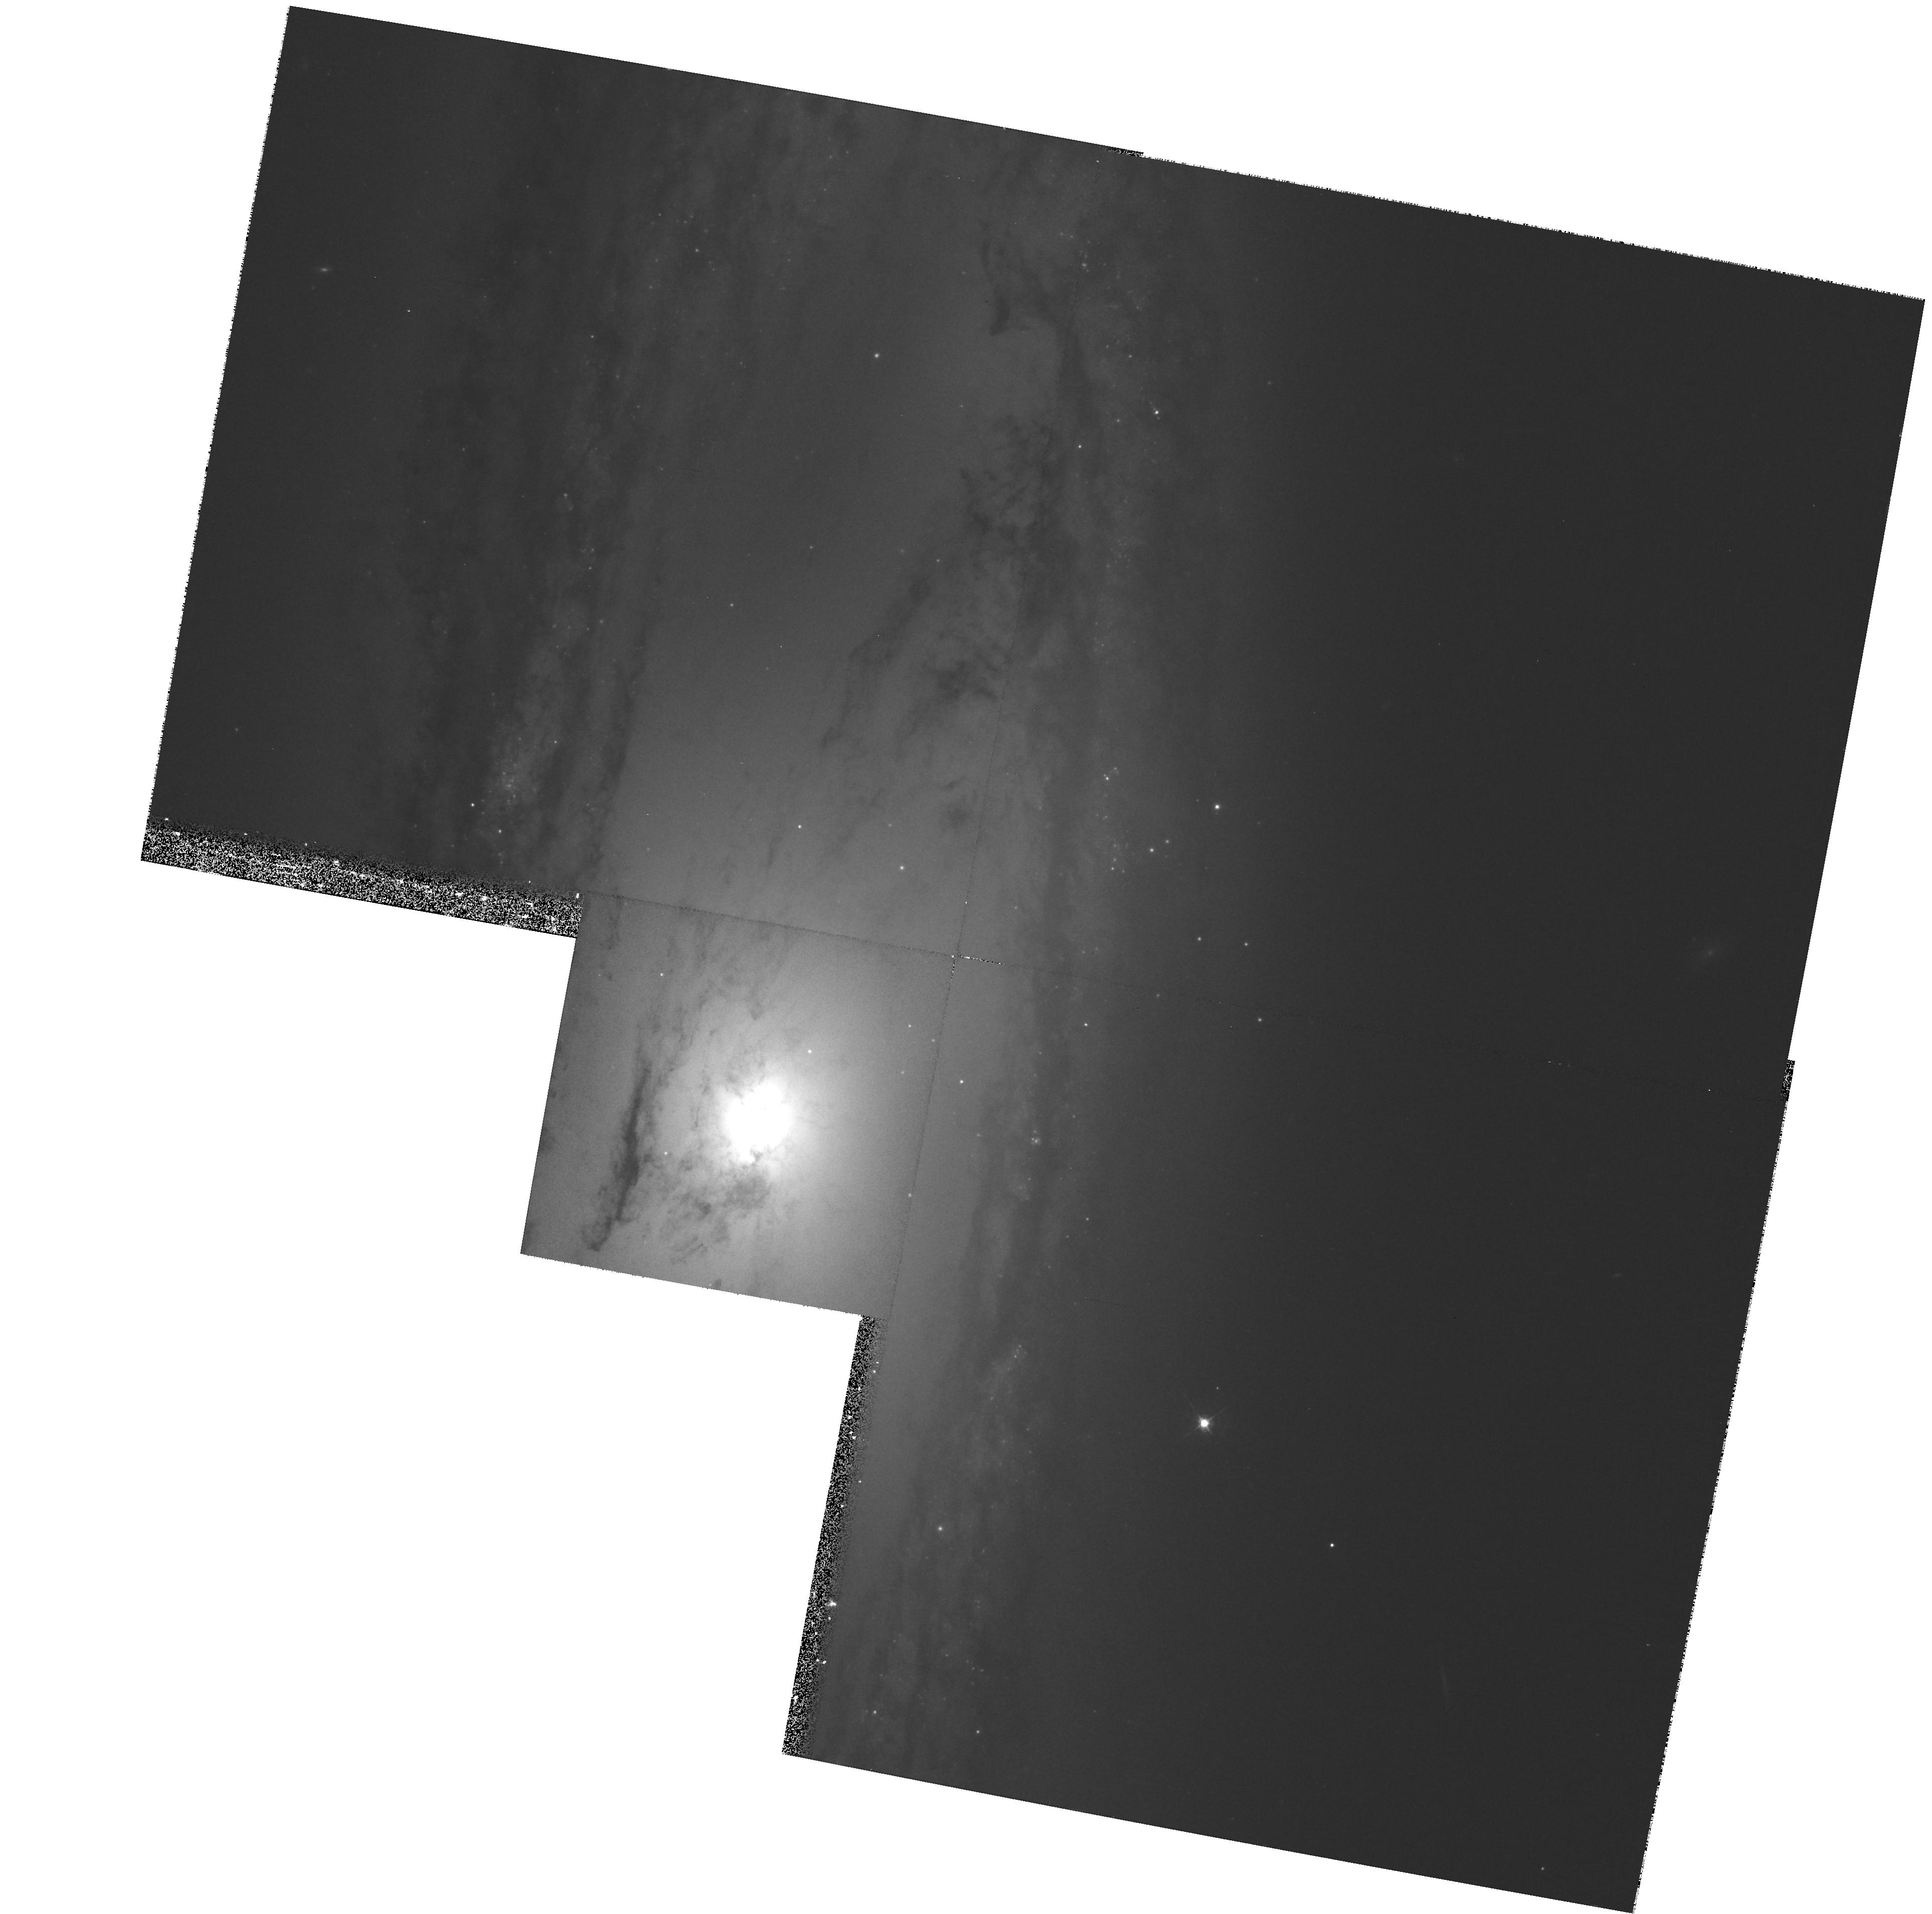
Target: NGC3623
Instrument: WFPC2/PC
Filter: F547M
Exposure: 27 min
Observation ID: hst_8591_35_wfpc2_pc_f547m_u67135

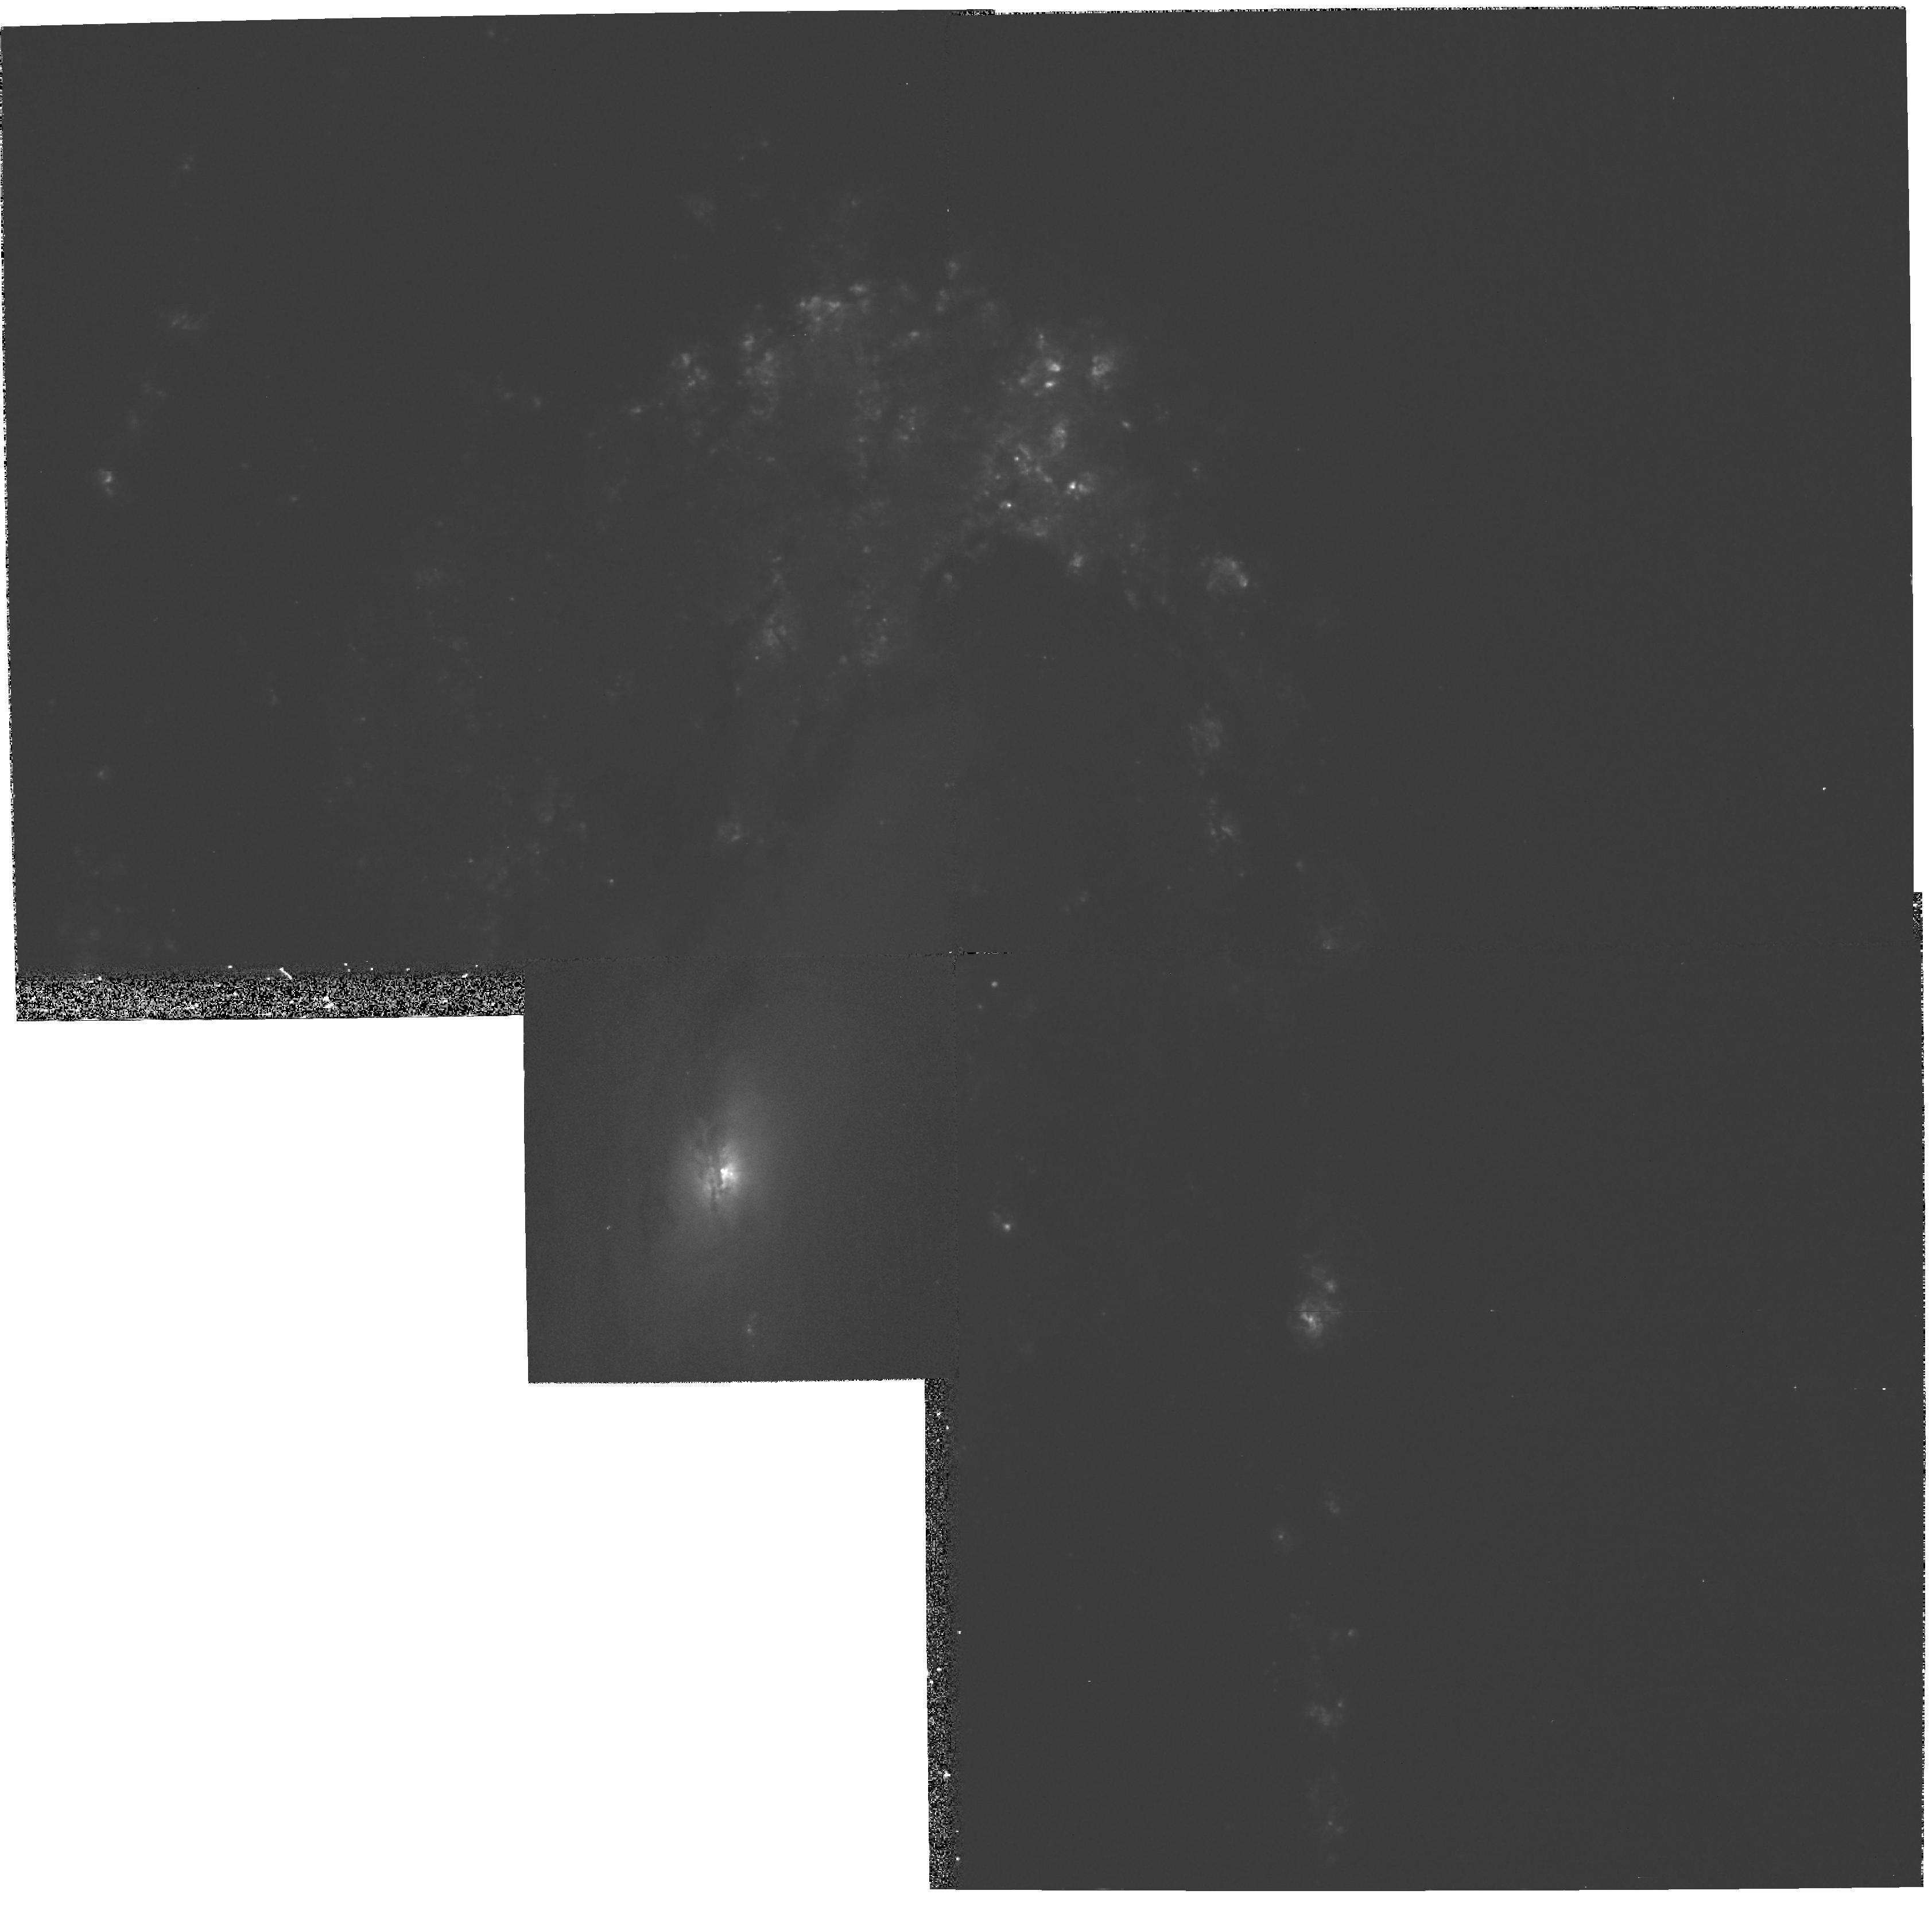
Target: NGC3627
Instrument: WFPC2/PC
Filter: F658N
Exposure: 27 min
Observation ID: hst_8591_31_wfpc2_pc_f658n_u67131

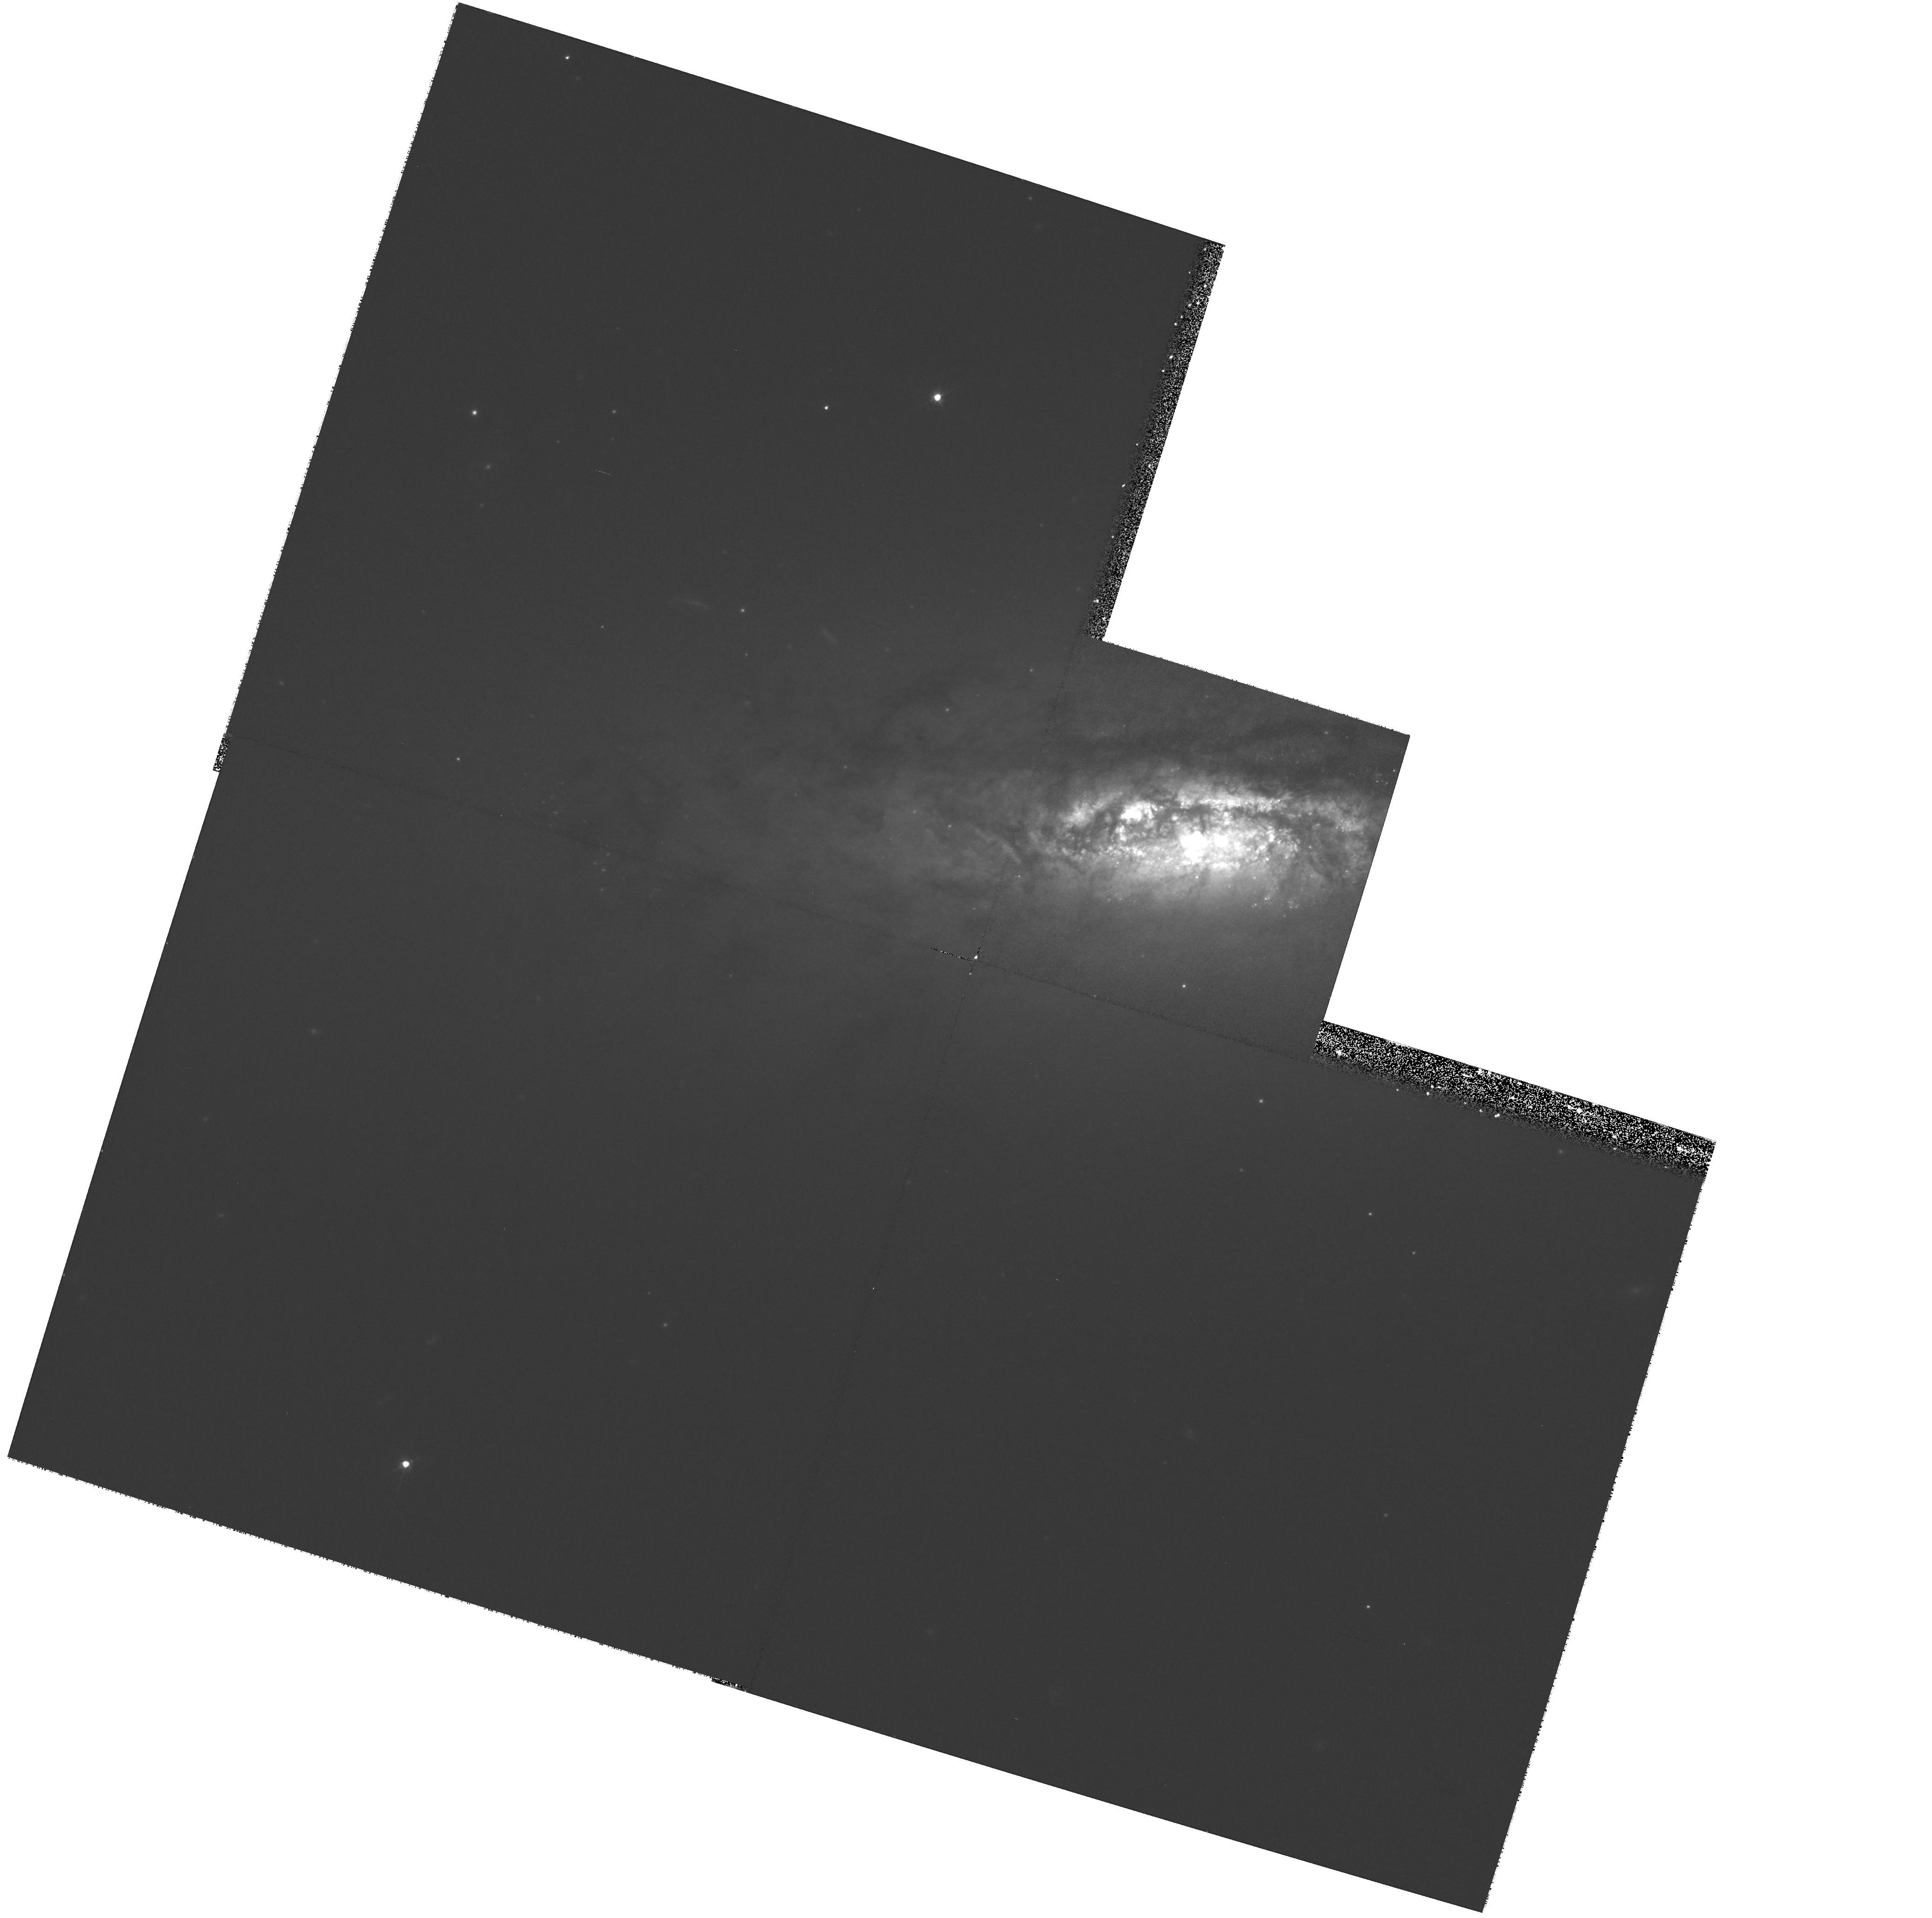
Target: NGC3593
Instrument: WFPC2/PC
Filter: F547M
Exposure: 53 min
Observation ID: hst_8591_29_wfpc2_pc_f547m_u67129

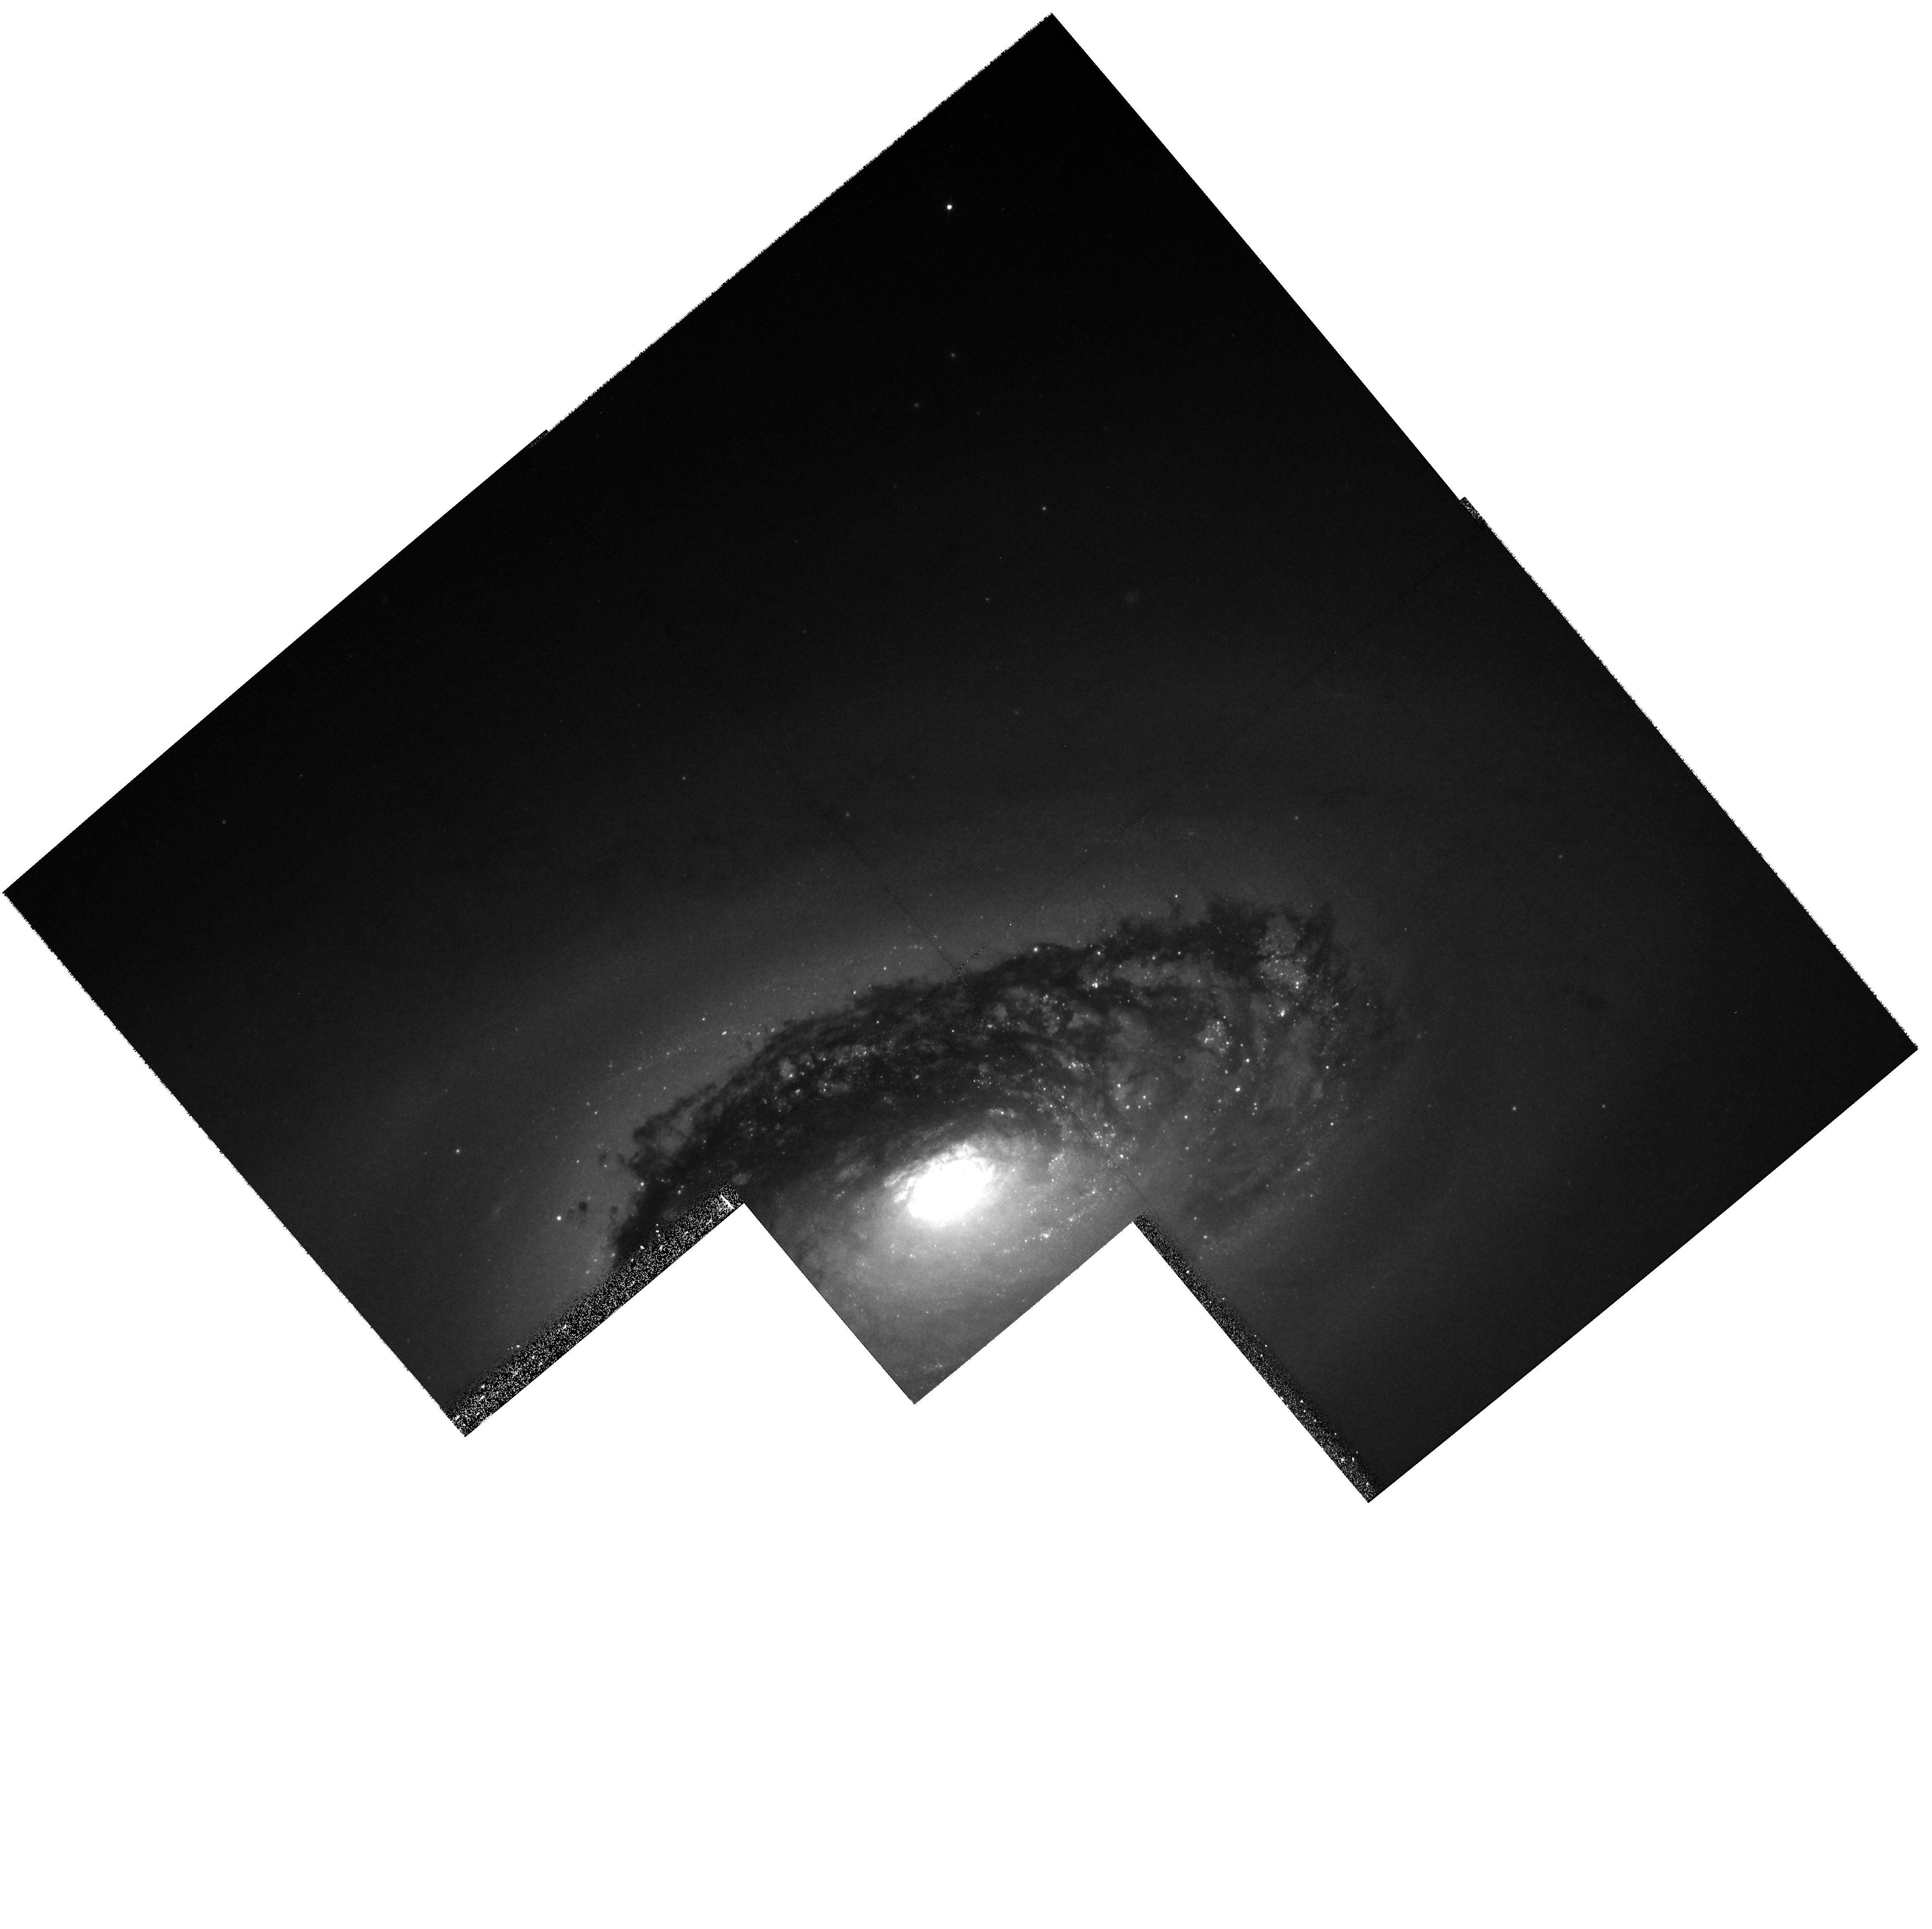
Target: NGC4826
Instrument: WFPC2/PC
Filter: F547M
Exposure: 27 min
Observation ID: hst_8591_24_wfpc2_pc_f547m_u67124

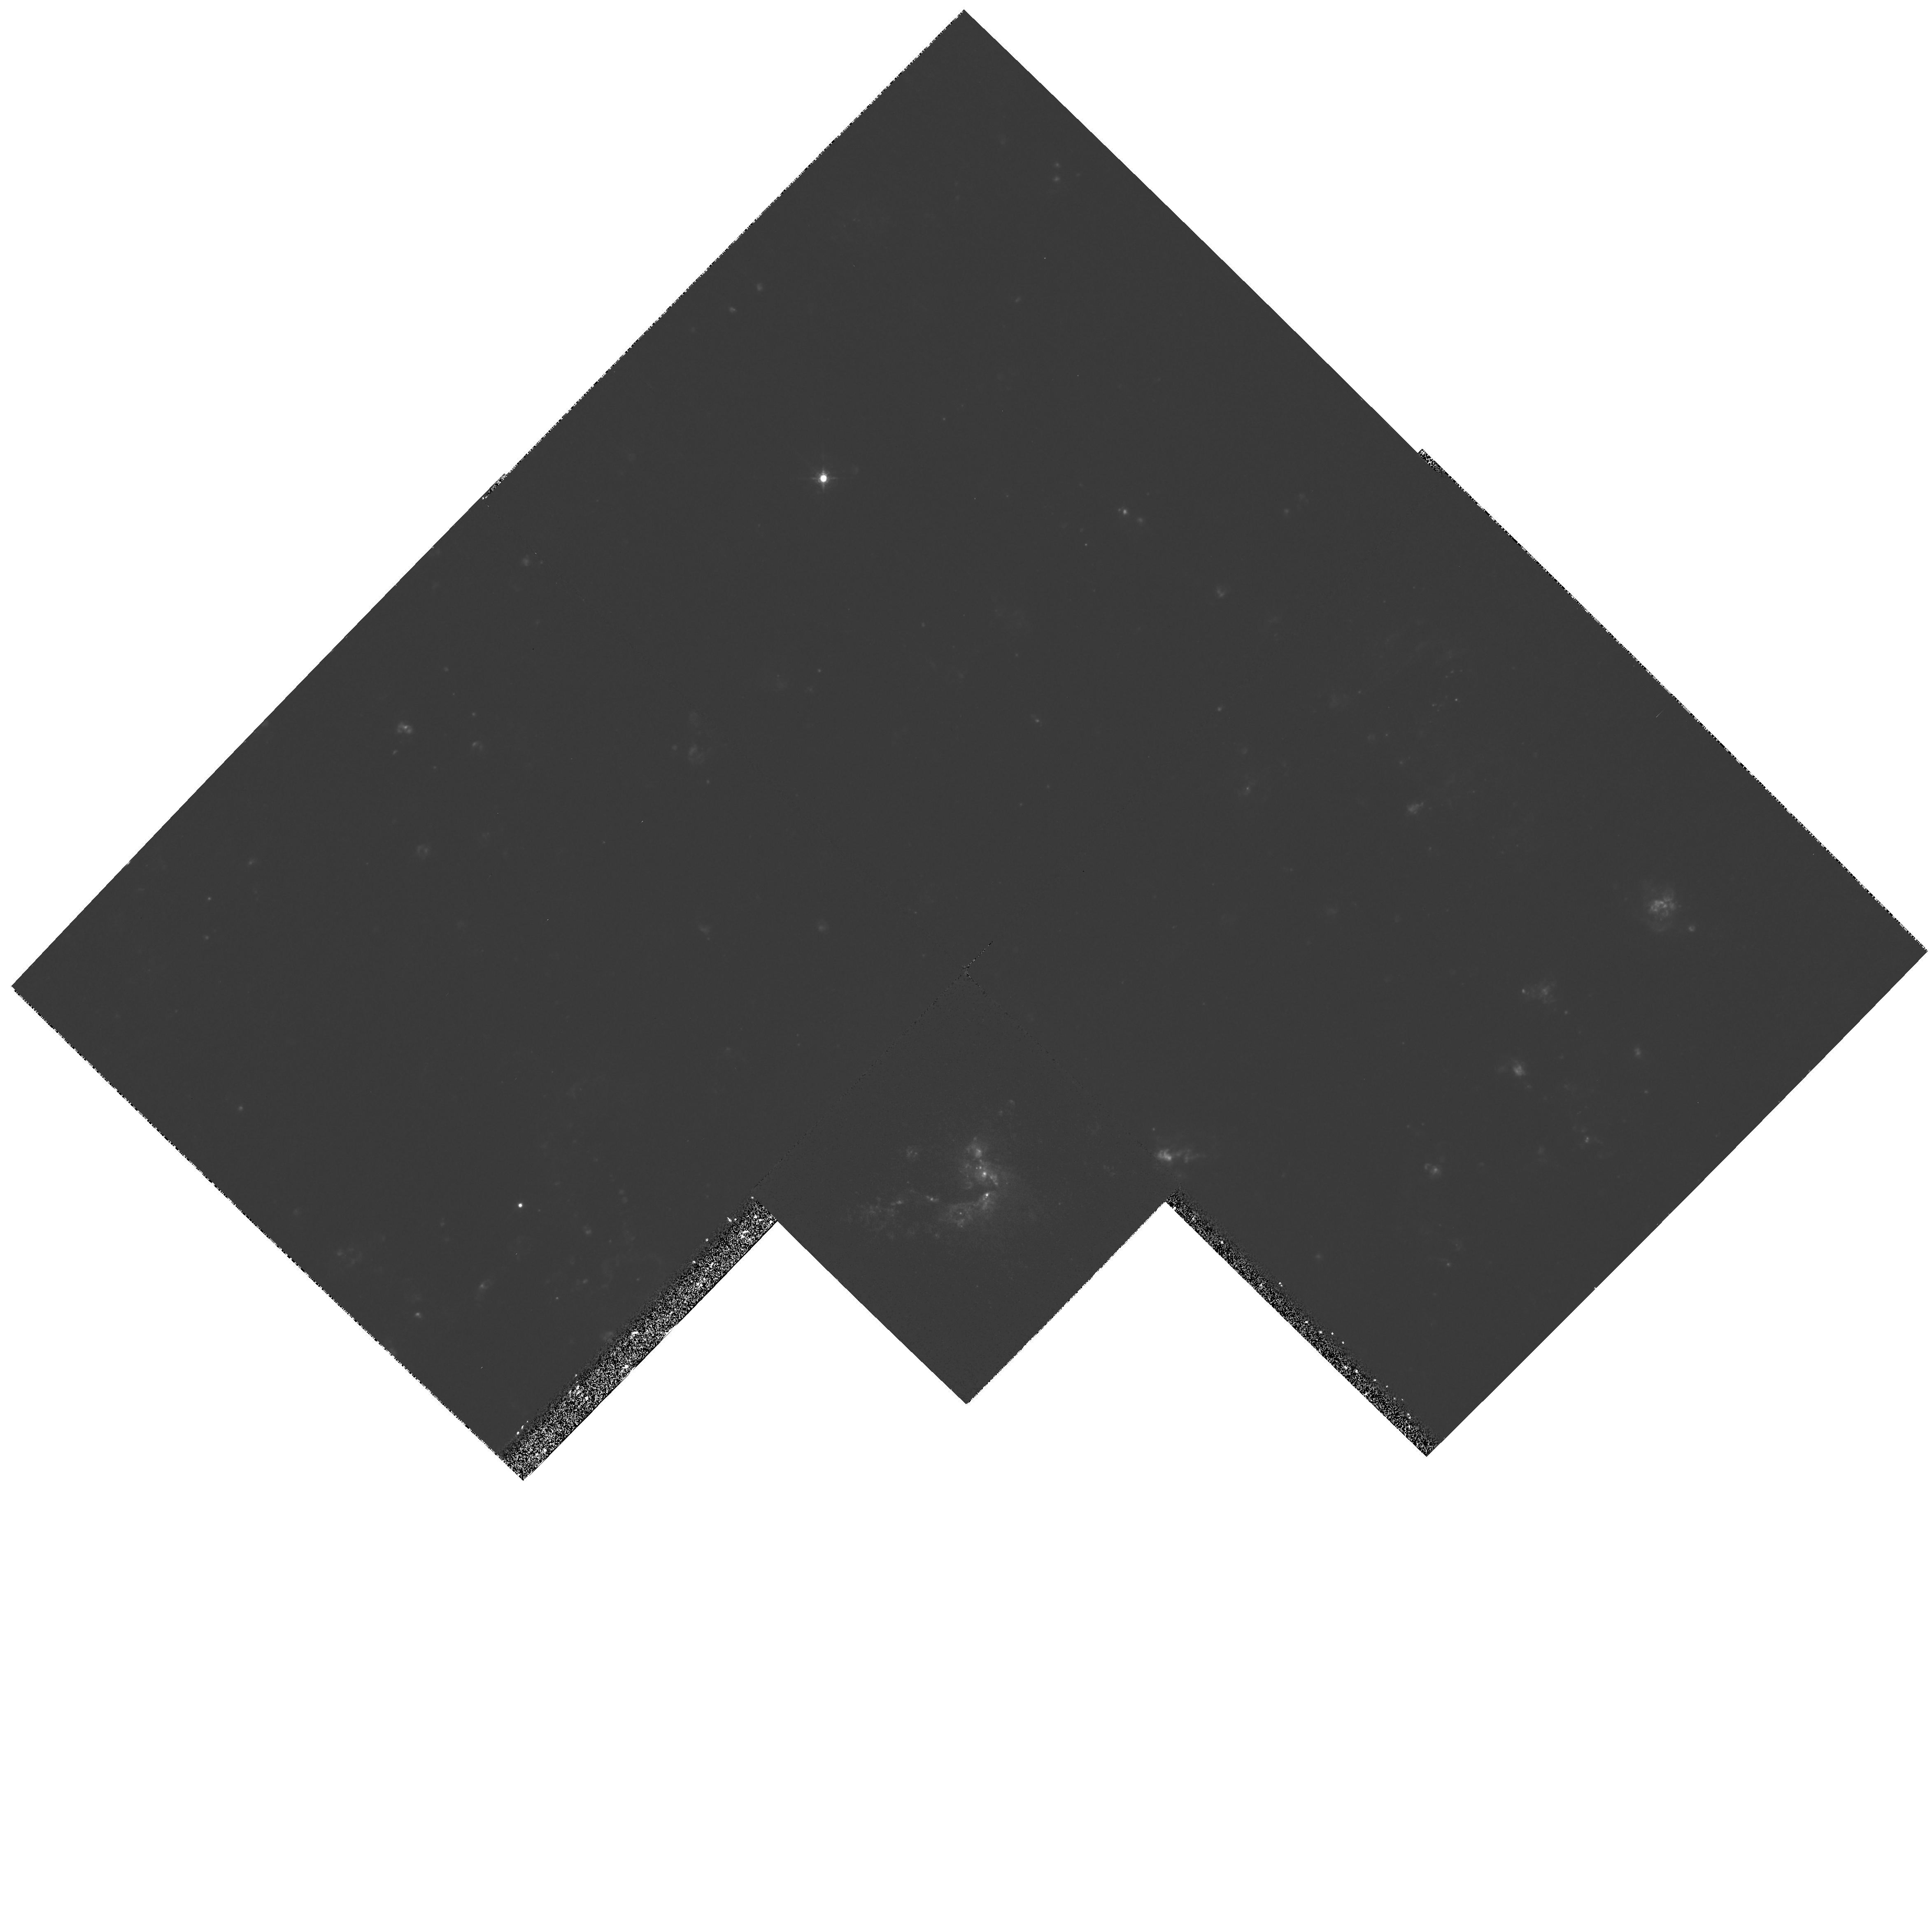
Target: NGC5457
Instrument: WFPC2/PC
Filter: F656N
Exposure: 35 min
Observation ID: hst_8591_27_wfpc2_pc_f656n_u67127

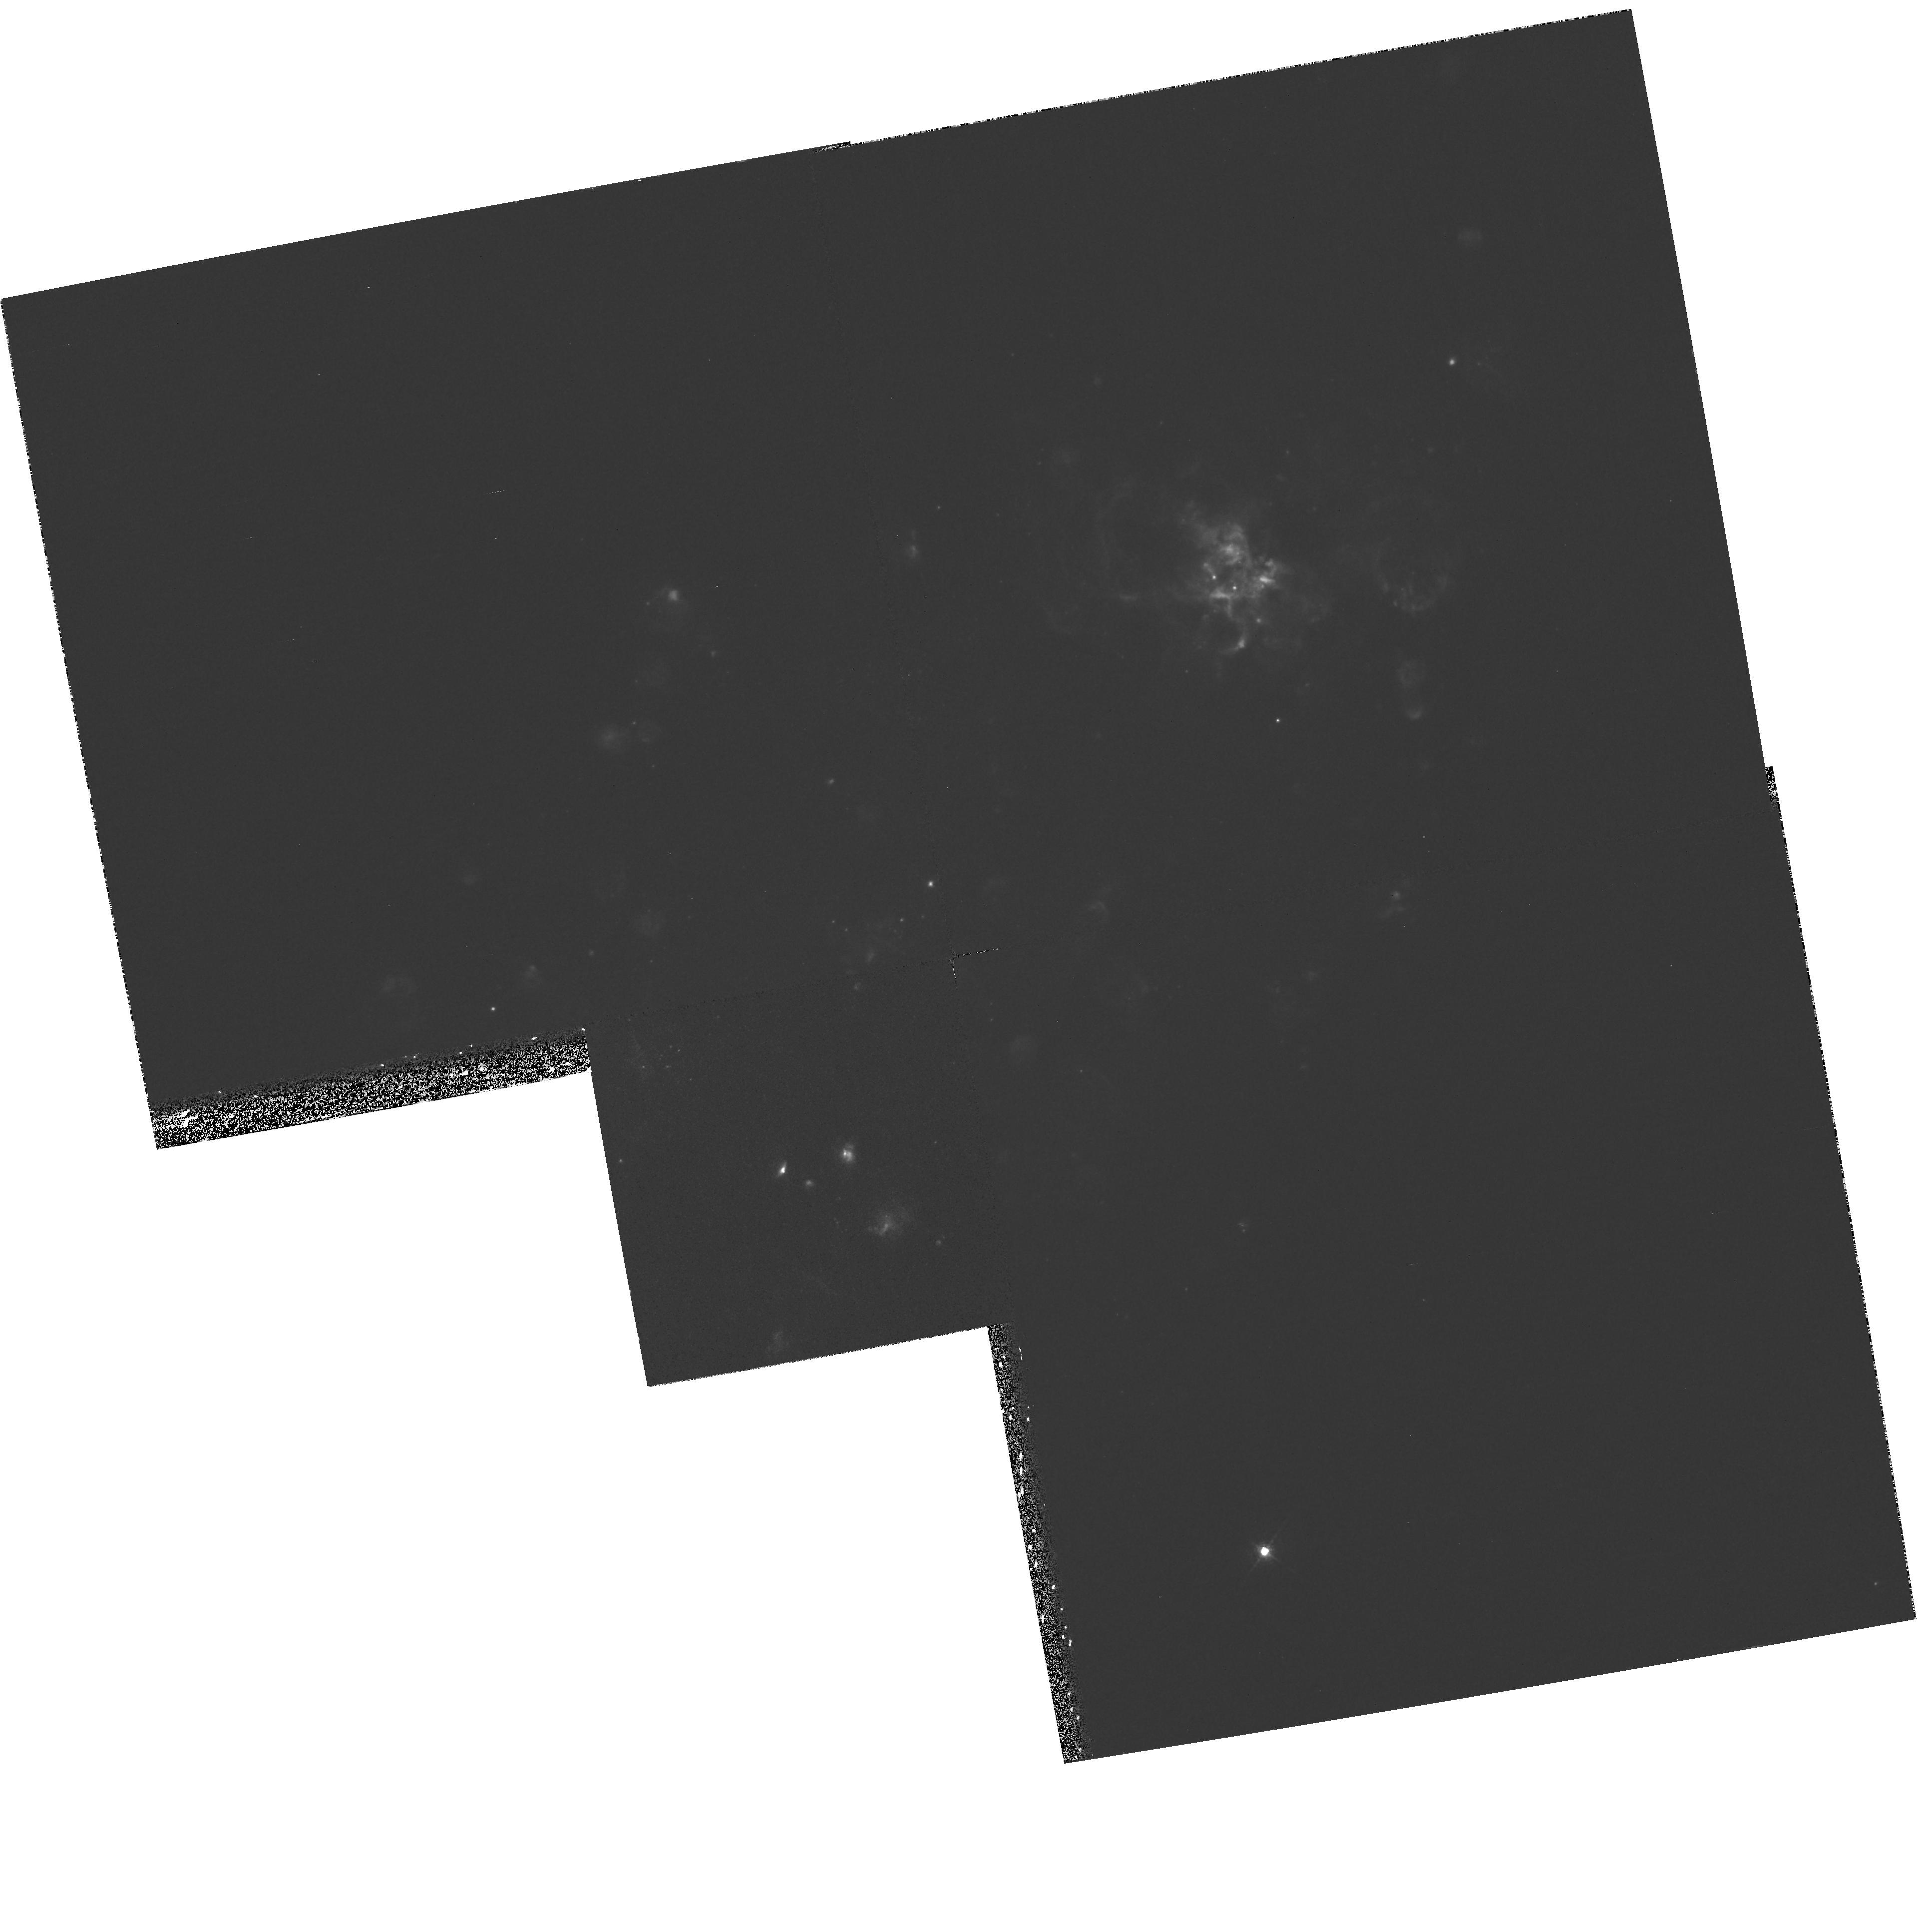
Target: NGC2976
Instrument: WFPC2/PC
Filter: F656N
Exposure: 27 min
Observation ID: hst_8591_39_wfpc2_pc_f656n_u67139

The Smallest Nuclear Black Holes (PI: Richstone, Douglas O.)

Small nuclear black holes are the last major unexplored part of BH parameter space. We propose to search for the smallest BHs that HST can possibly find. Past studies have concentrated on massive, distant spheroids, overlooking many BH candidates on our own doorstep. The minimum detectable BH mass can be driven down by nearly two orders of magnitude by focusing on the nearest galaxies. We can easily reach down to 10^5 M(sun), the probable mass of the ``first born'' objects that (in other cases) grow or merge up to the quasar mass range. This strategy also favors disklike ``pseudobulges'', which probably formed differently from classical spheroids and which therefore provide a fresh perspective on the relationship between BHs and their embryonic environments. Our complete sample of 20 nearby galaxies includes all unstudied objects within 7.5 Mpc, brighter than M_B = -17, with well defined, unobscured centers. STIS long-slit spectra will be used to measure BH masses using both gas and stellar kinematics, comparing the results whenever practical. Emission-line and broad-band images are sought to characterize the central morphology of gas and stars. Of prime importance is the maser galaxy NGC 4258, which provides a unique chance to calibrate both stellar-- and gas-- dynamical BH masses against the impressively accurate maser BH mass.